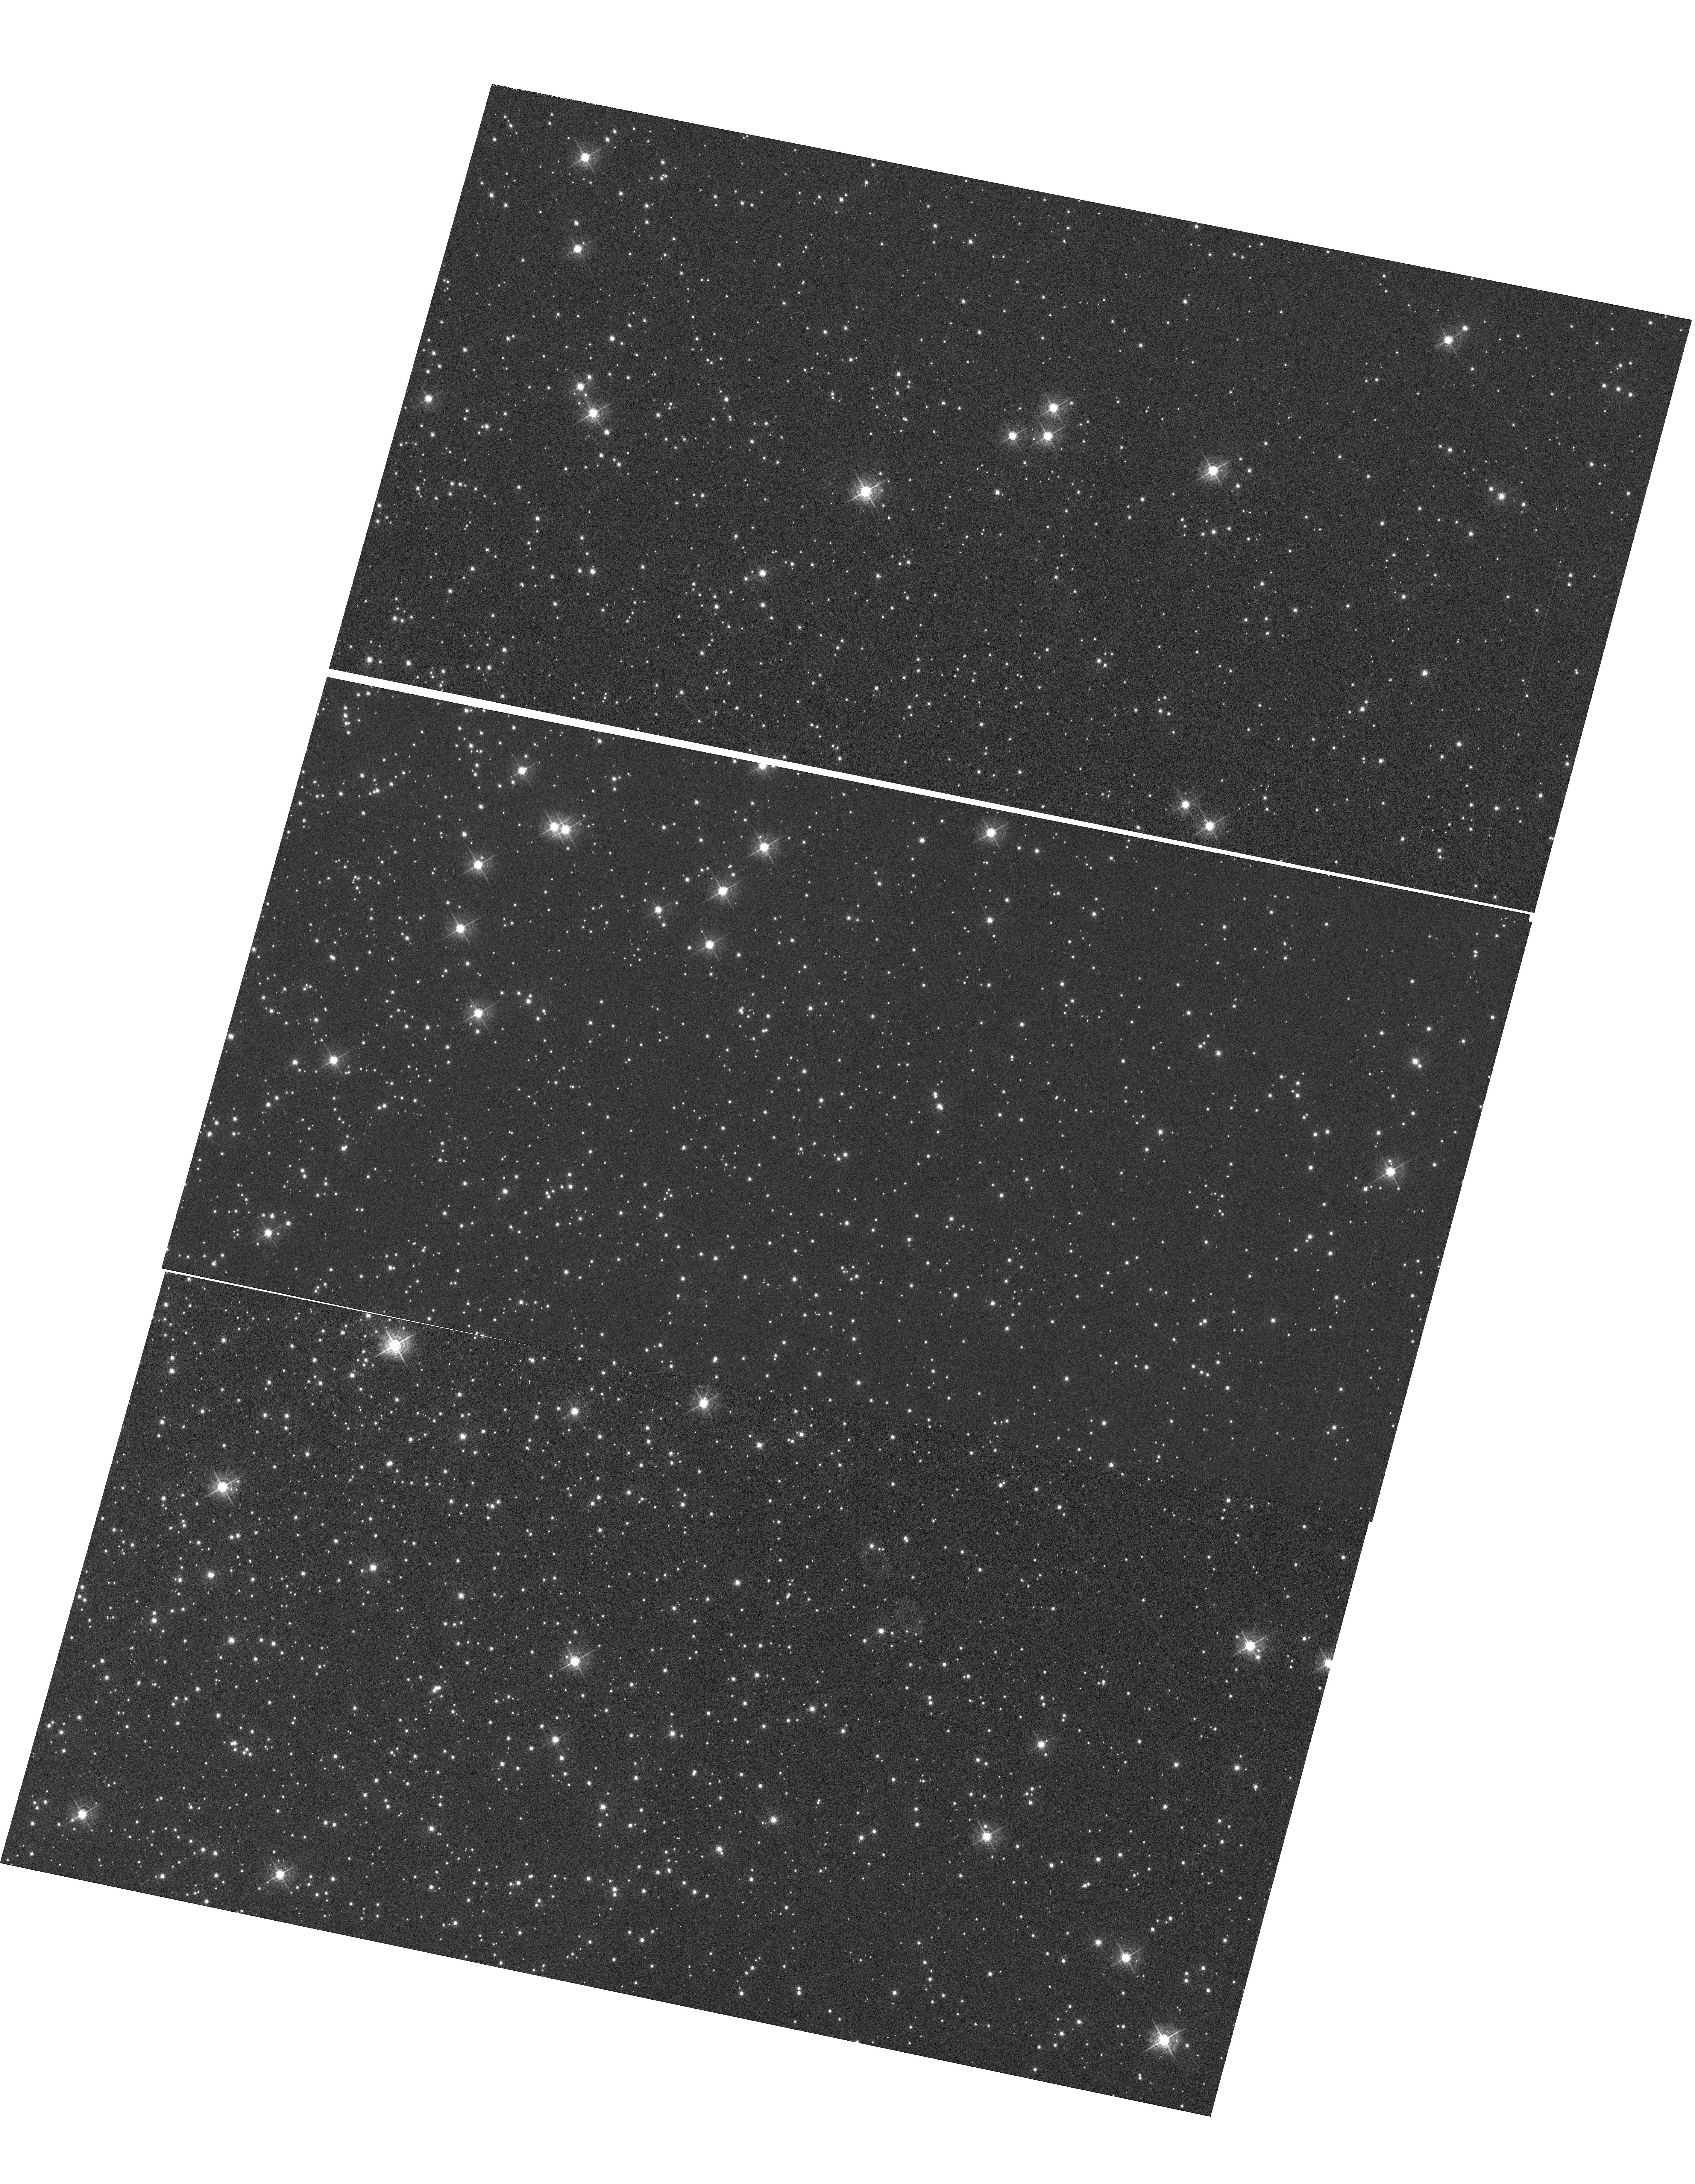
Target: NGC-104. Instrument: WFC3/UVIS. Filter: F502N. Exposure: 1.8 h. Observation ID: hst_14990_02_wfc3_uvis_f502n_idoq02

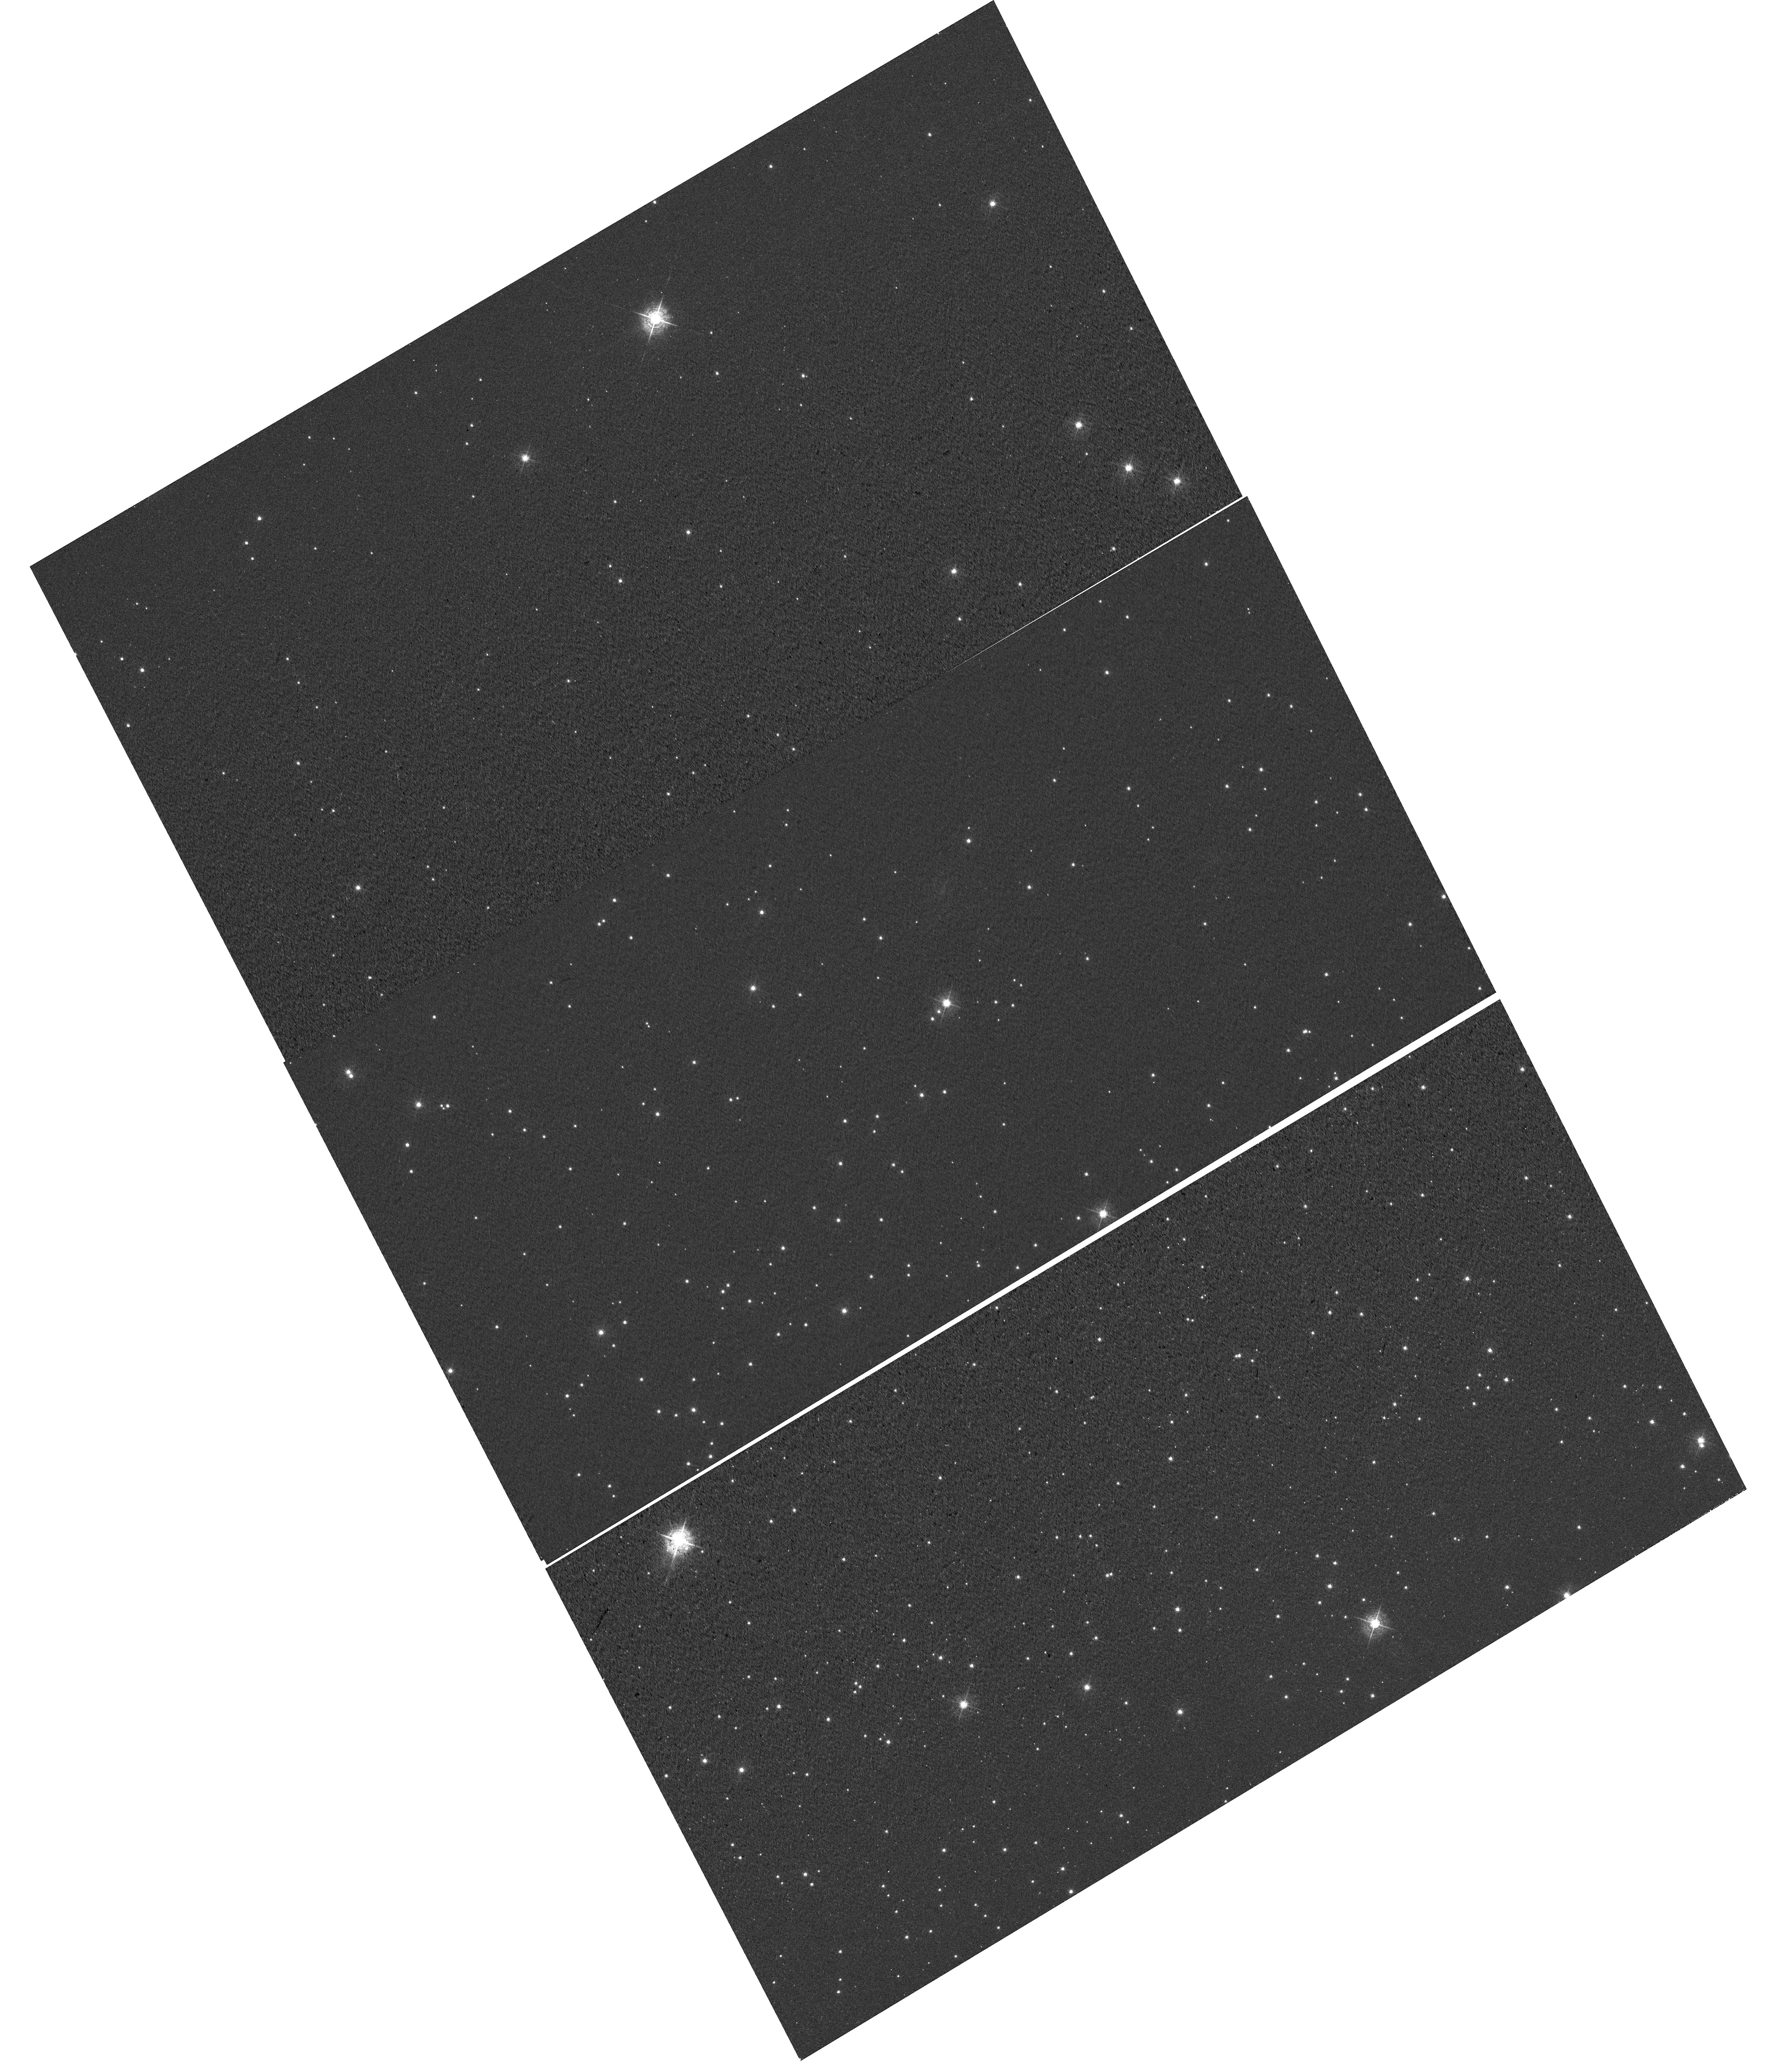
Target: NGC-6791. Instrument: WFC3/UVIS. Filter: F502N. Exposure: 30 min. Observation ID: hst_14990_01_wfc3_uvis_f502n_idoq01

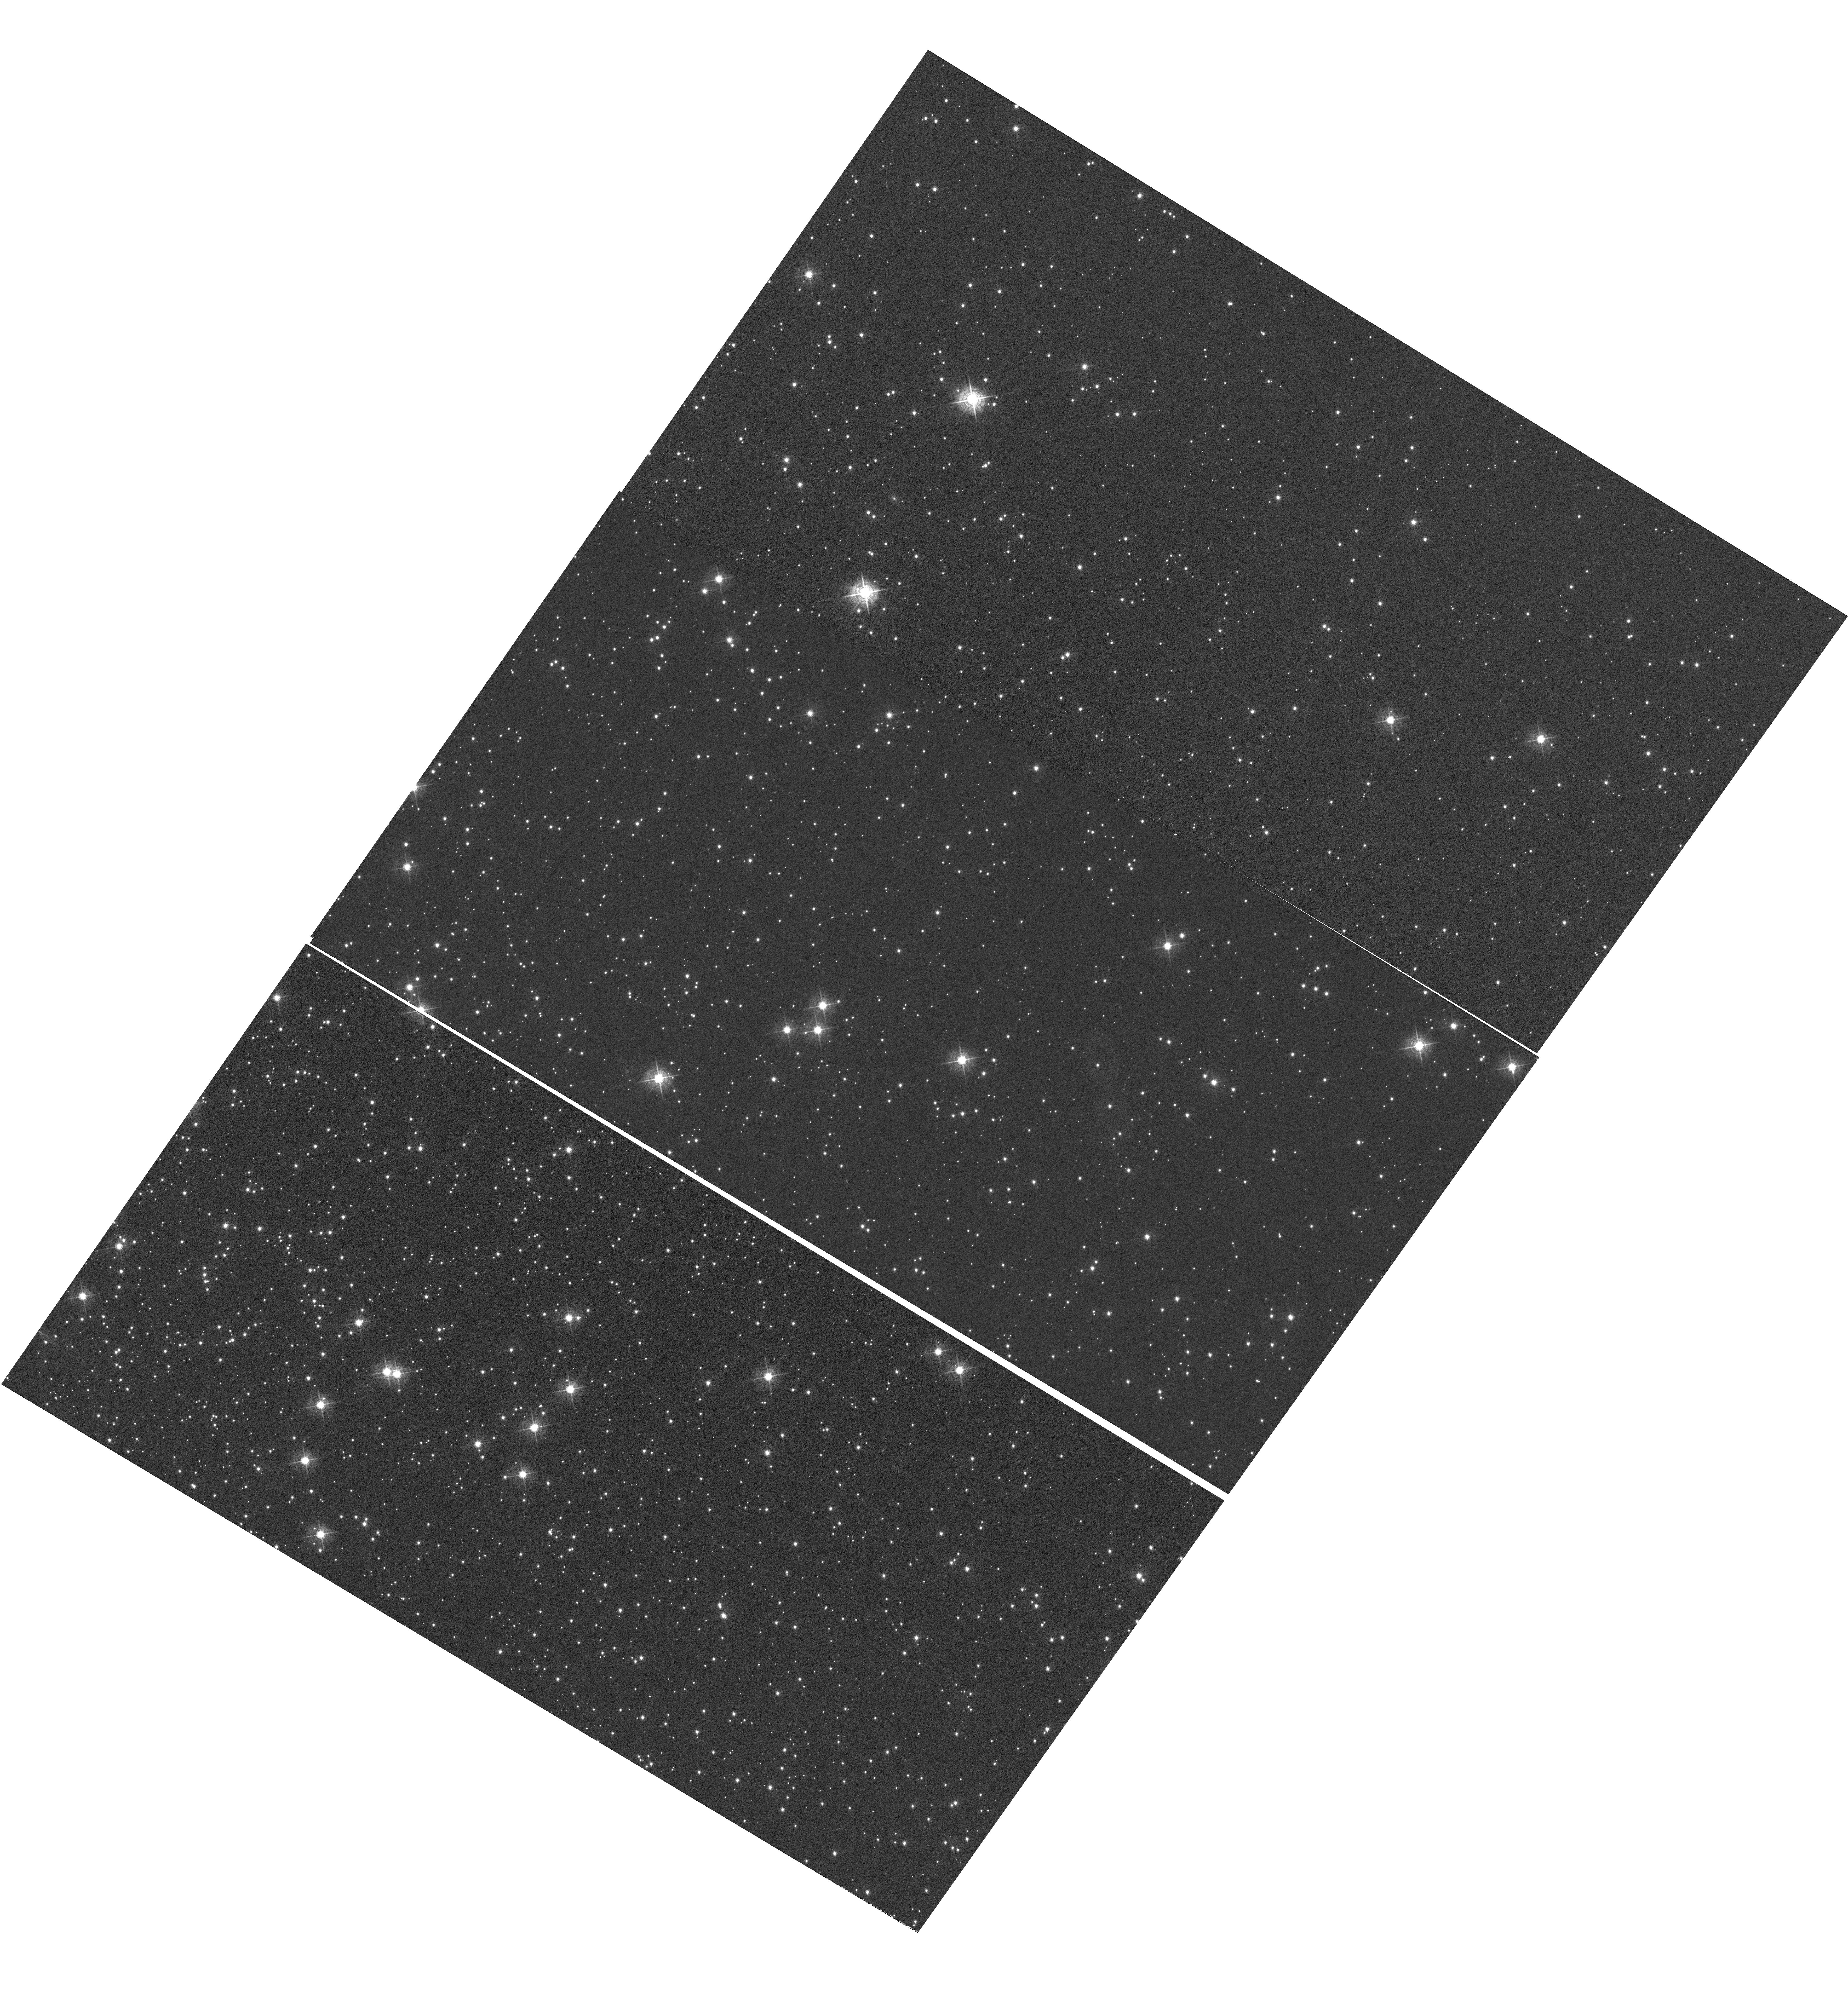
Target: NGC-104. Instrument: WFC3/UVIS. Filter: F502N. Exposure: 1.8 h. Observation ID: hst_14990_04_wfc3_uvis_f502n_idoq04

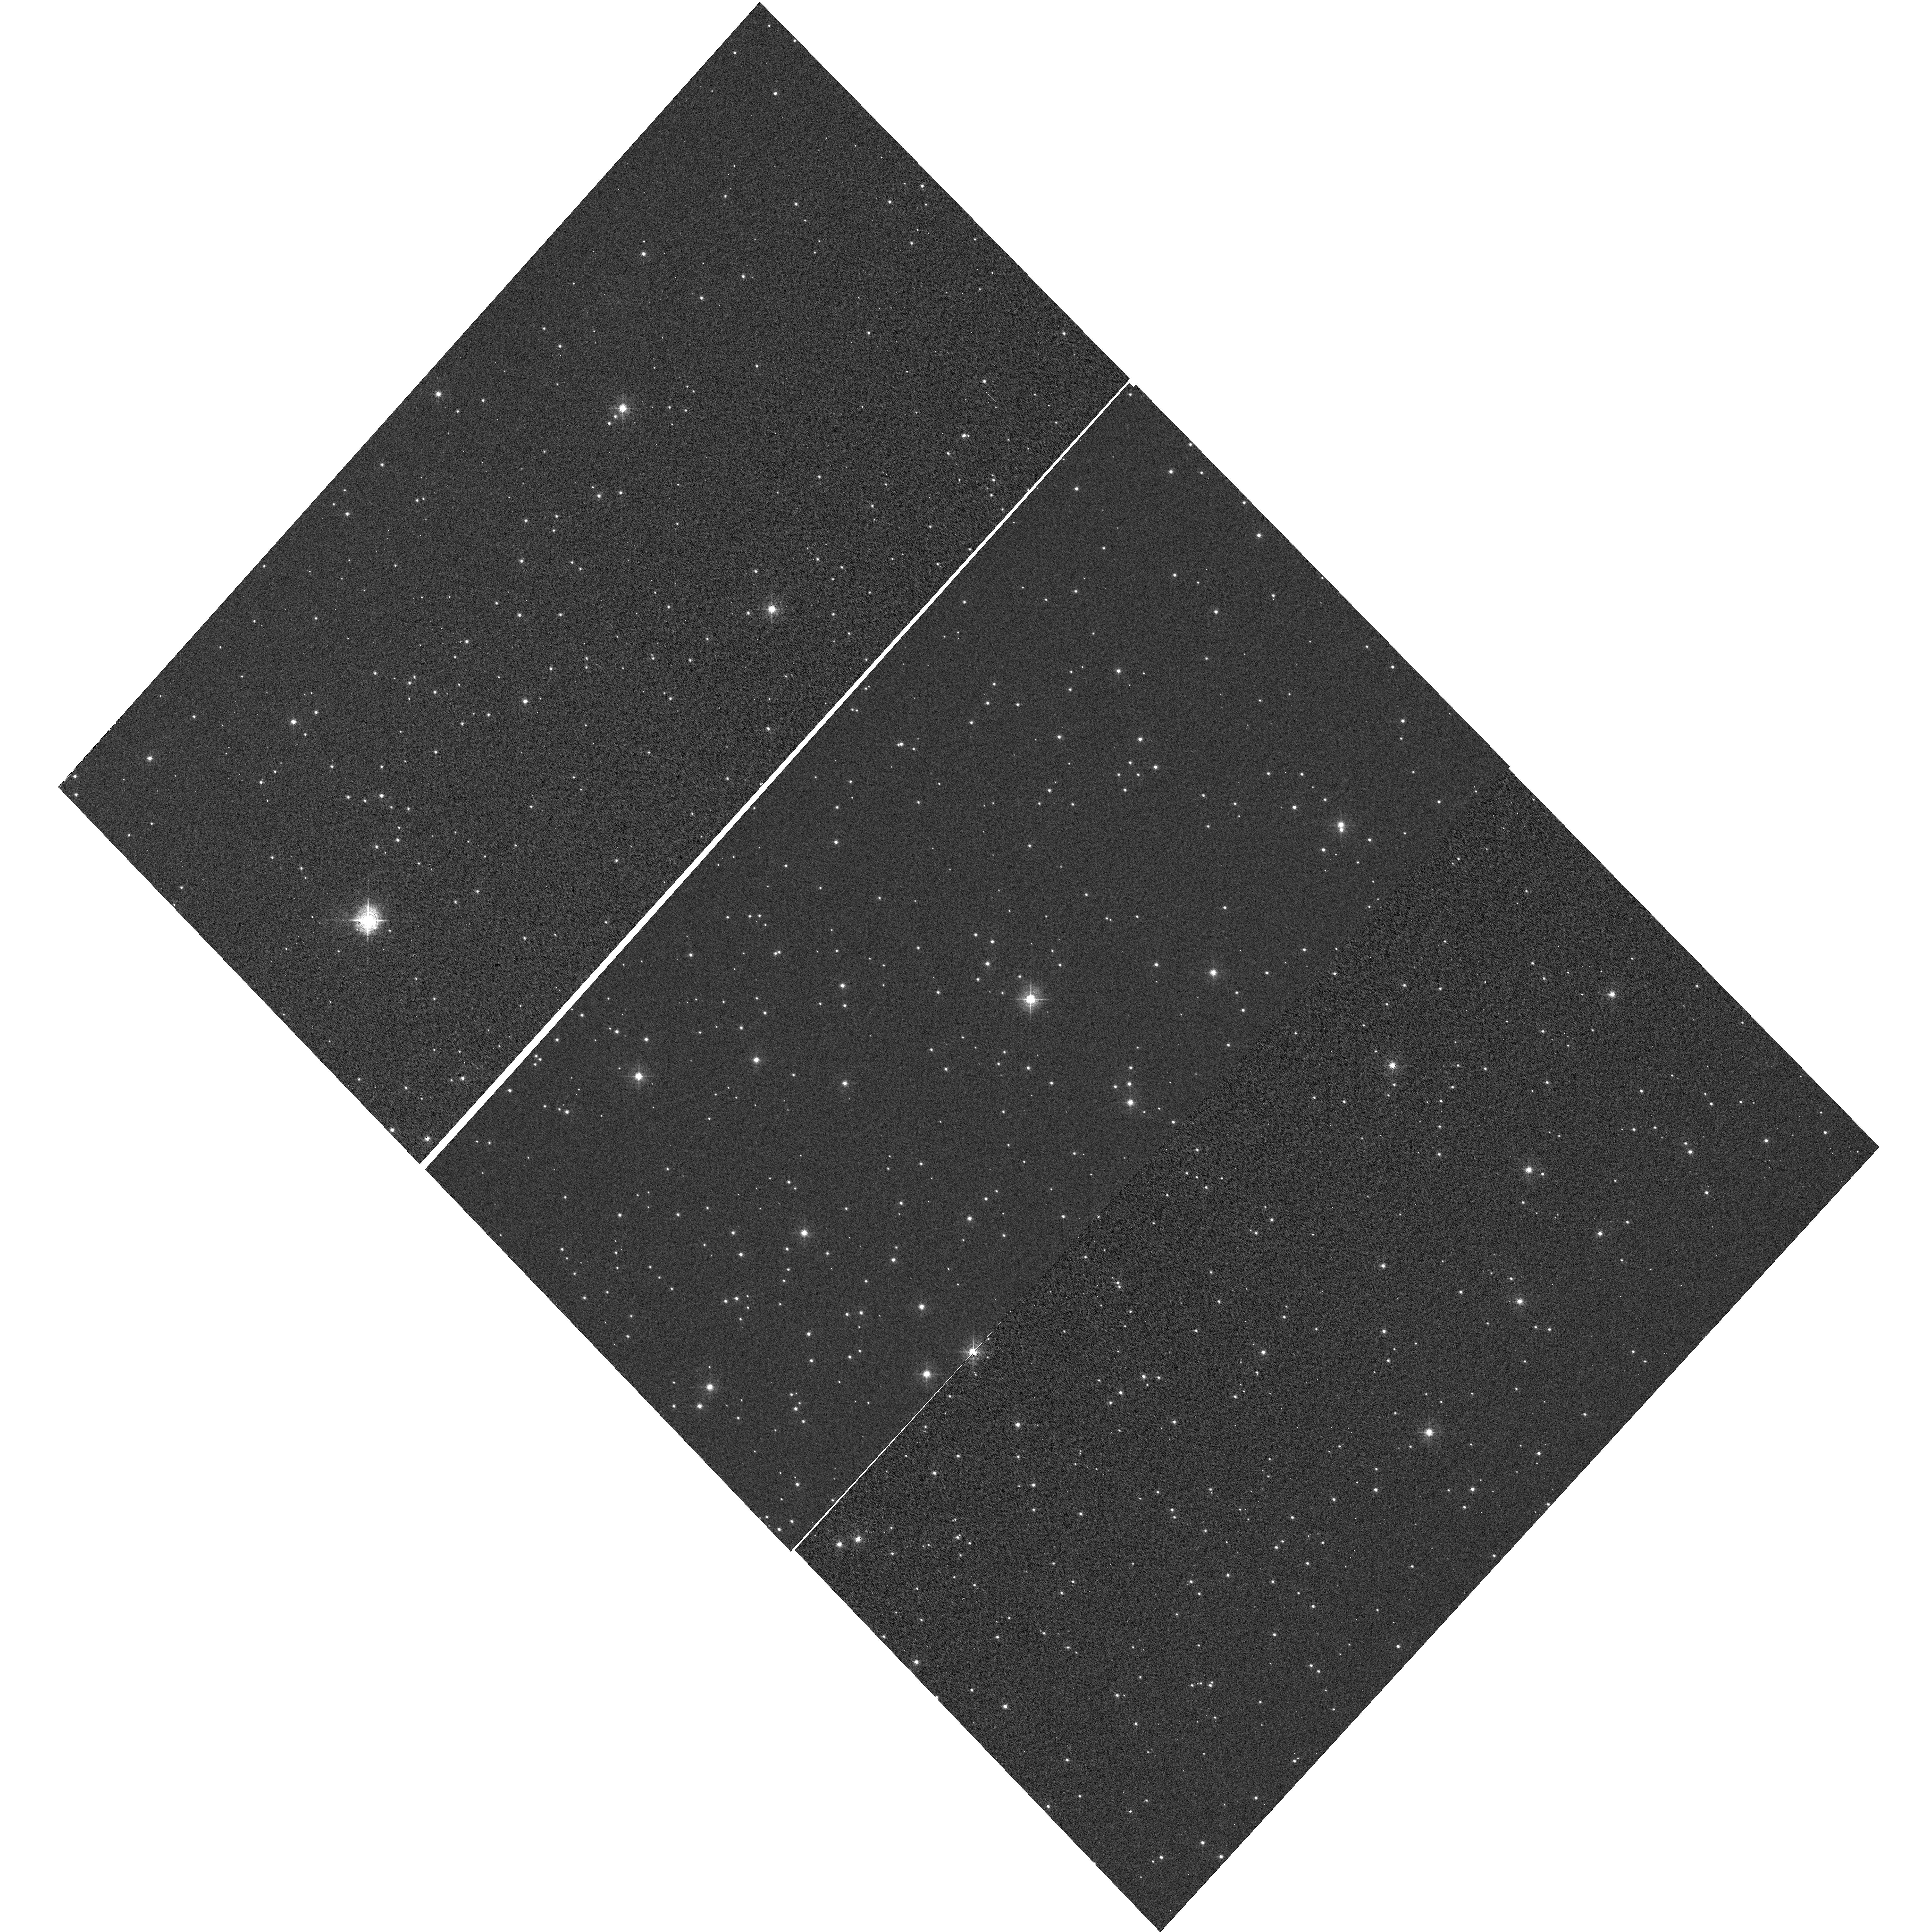
Target: NGC-6791. Instrument: WFC3/UVIS. Filter: F502N. Exposure: 30 min. Observation ID: hst_14990_03_wfc3_uvis_f502n_idoq03

WFC3 UVIS CTE Monitor (star cluster) (PI: Fowler, Julia)

The outlined observing program aims to monitor the degrading Charge Transfer Efficiency (CTE) with changing epoch, as well as varying target brightness and image background. The aperture phometry-based CTE model as well as the empirical pixel-based CTE correction is directly informed and updated by the results of this proposal. NGC 6791 (a sparse cluster) and NGC 104 of 47 Tuc (a dense field) are the targets for this upcoming and proposal, as well as former WFC3 CTE monitor proposals, allowing for comparison with former CTE loss as well as changing CTE with field crowding. NGC 104 has additionally been observed by ACS and with varying post flash levels, allowing for comparison between ACS/WFC3 CTE, as well as changing post flash.